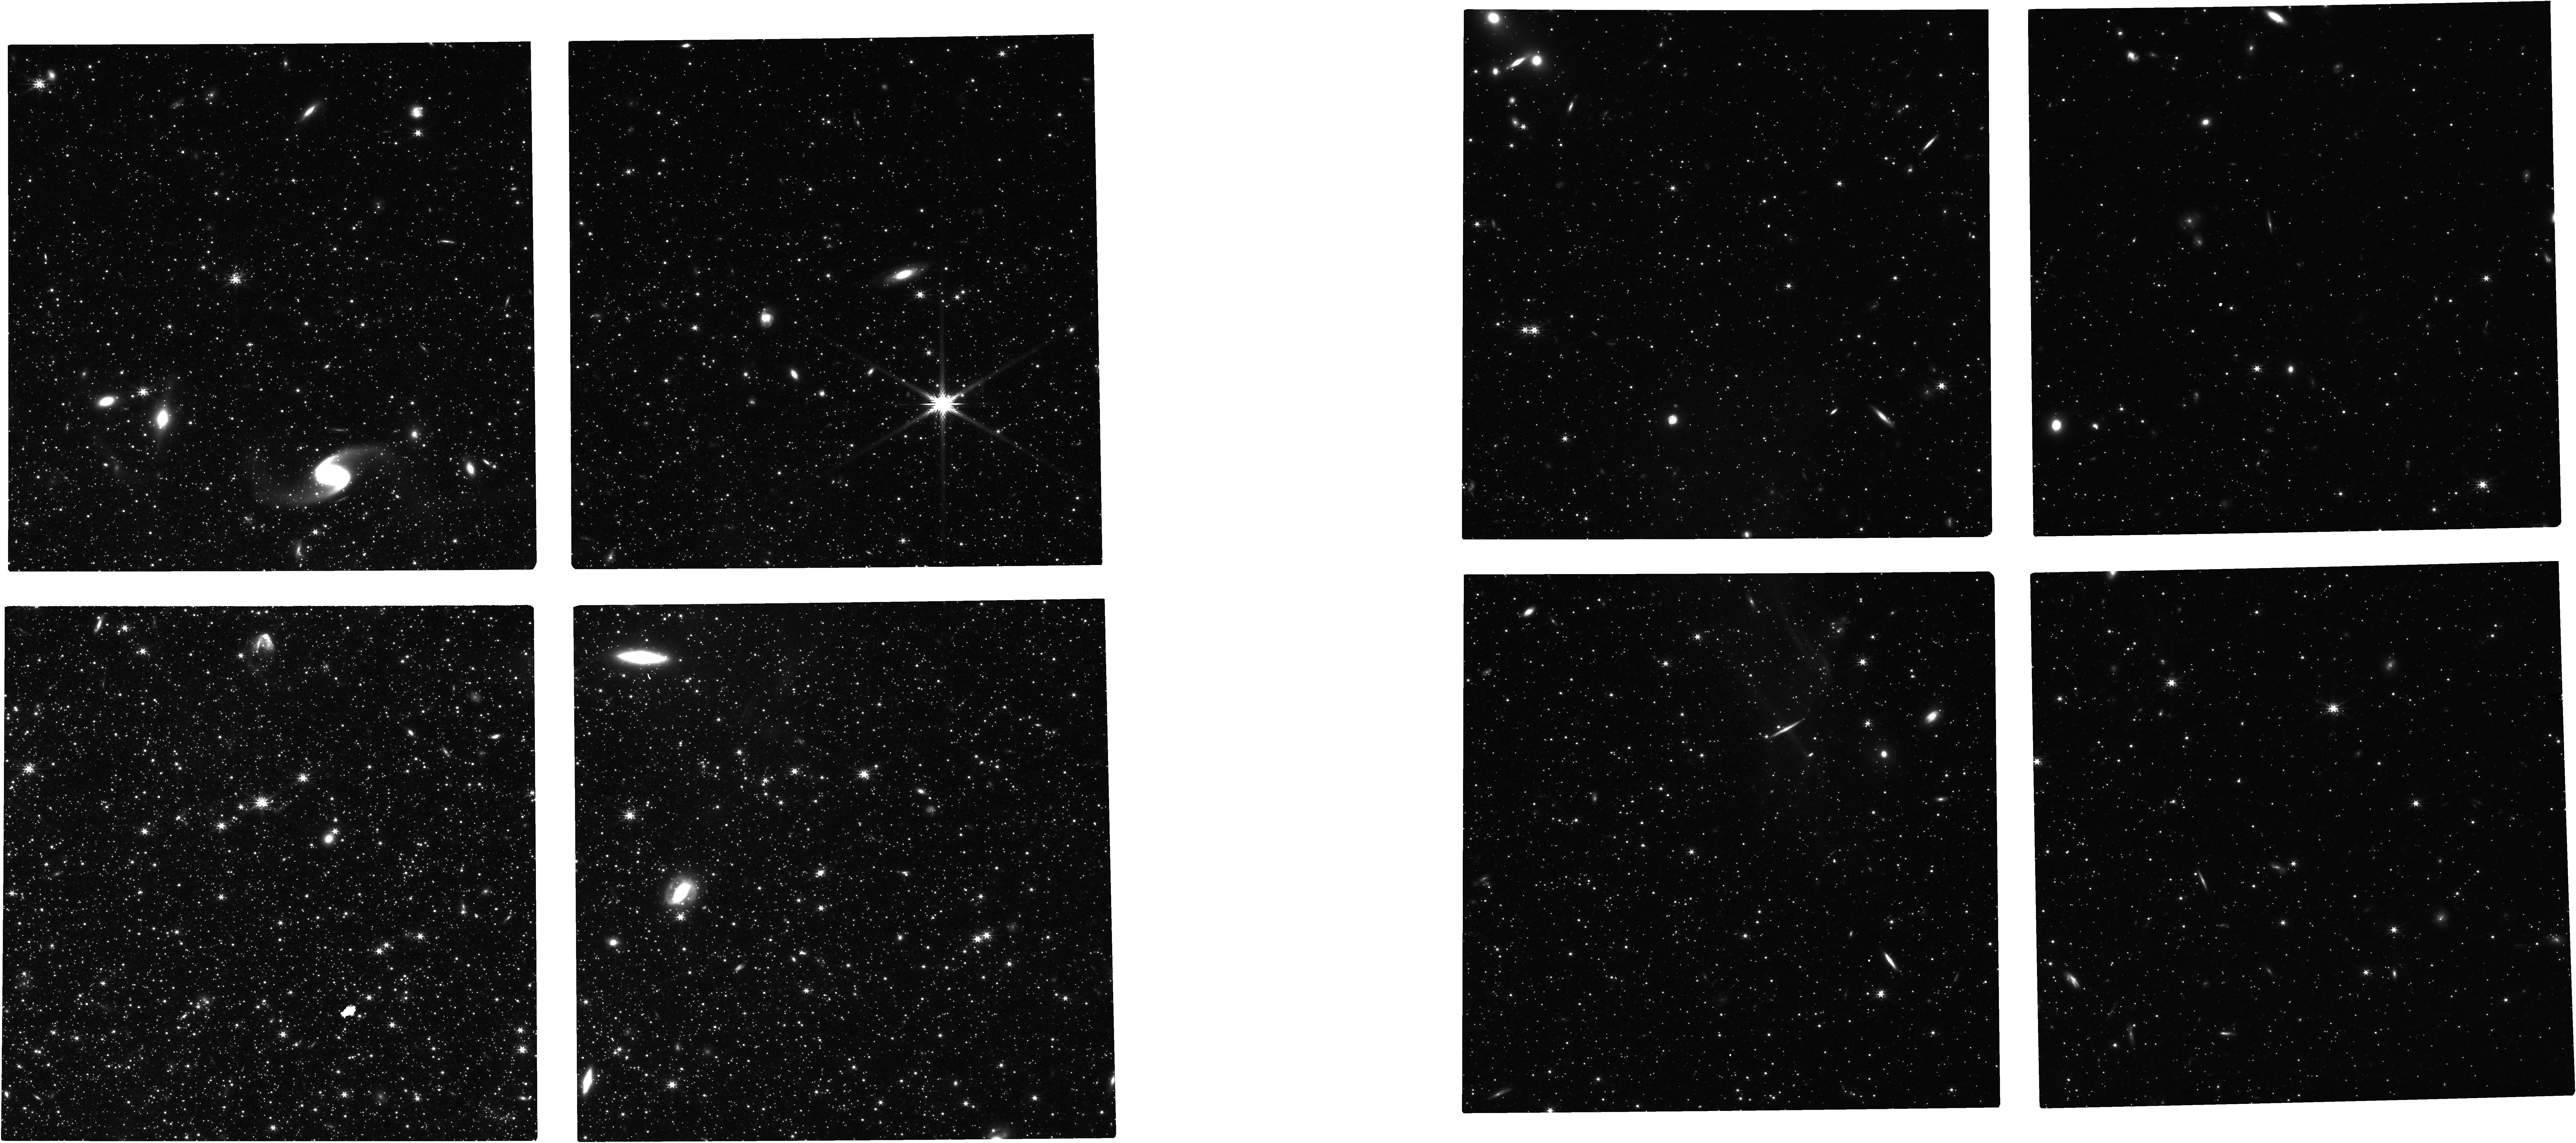
Target: WLM
Instrument: NIRCAM
Filter: F200W
Exposure: 1.6 h
Observation ID: jw04570-o002_t002_nircam_clear-f200w

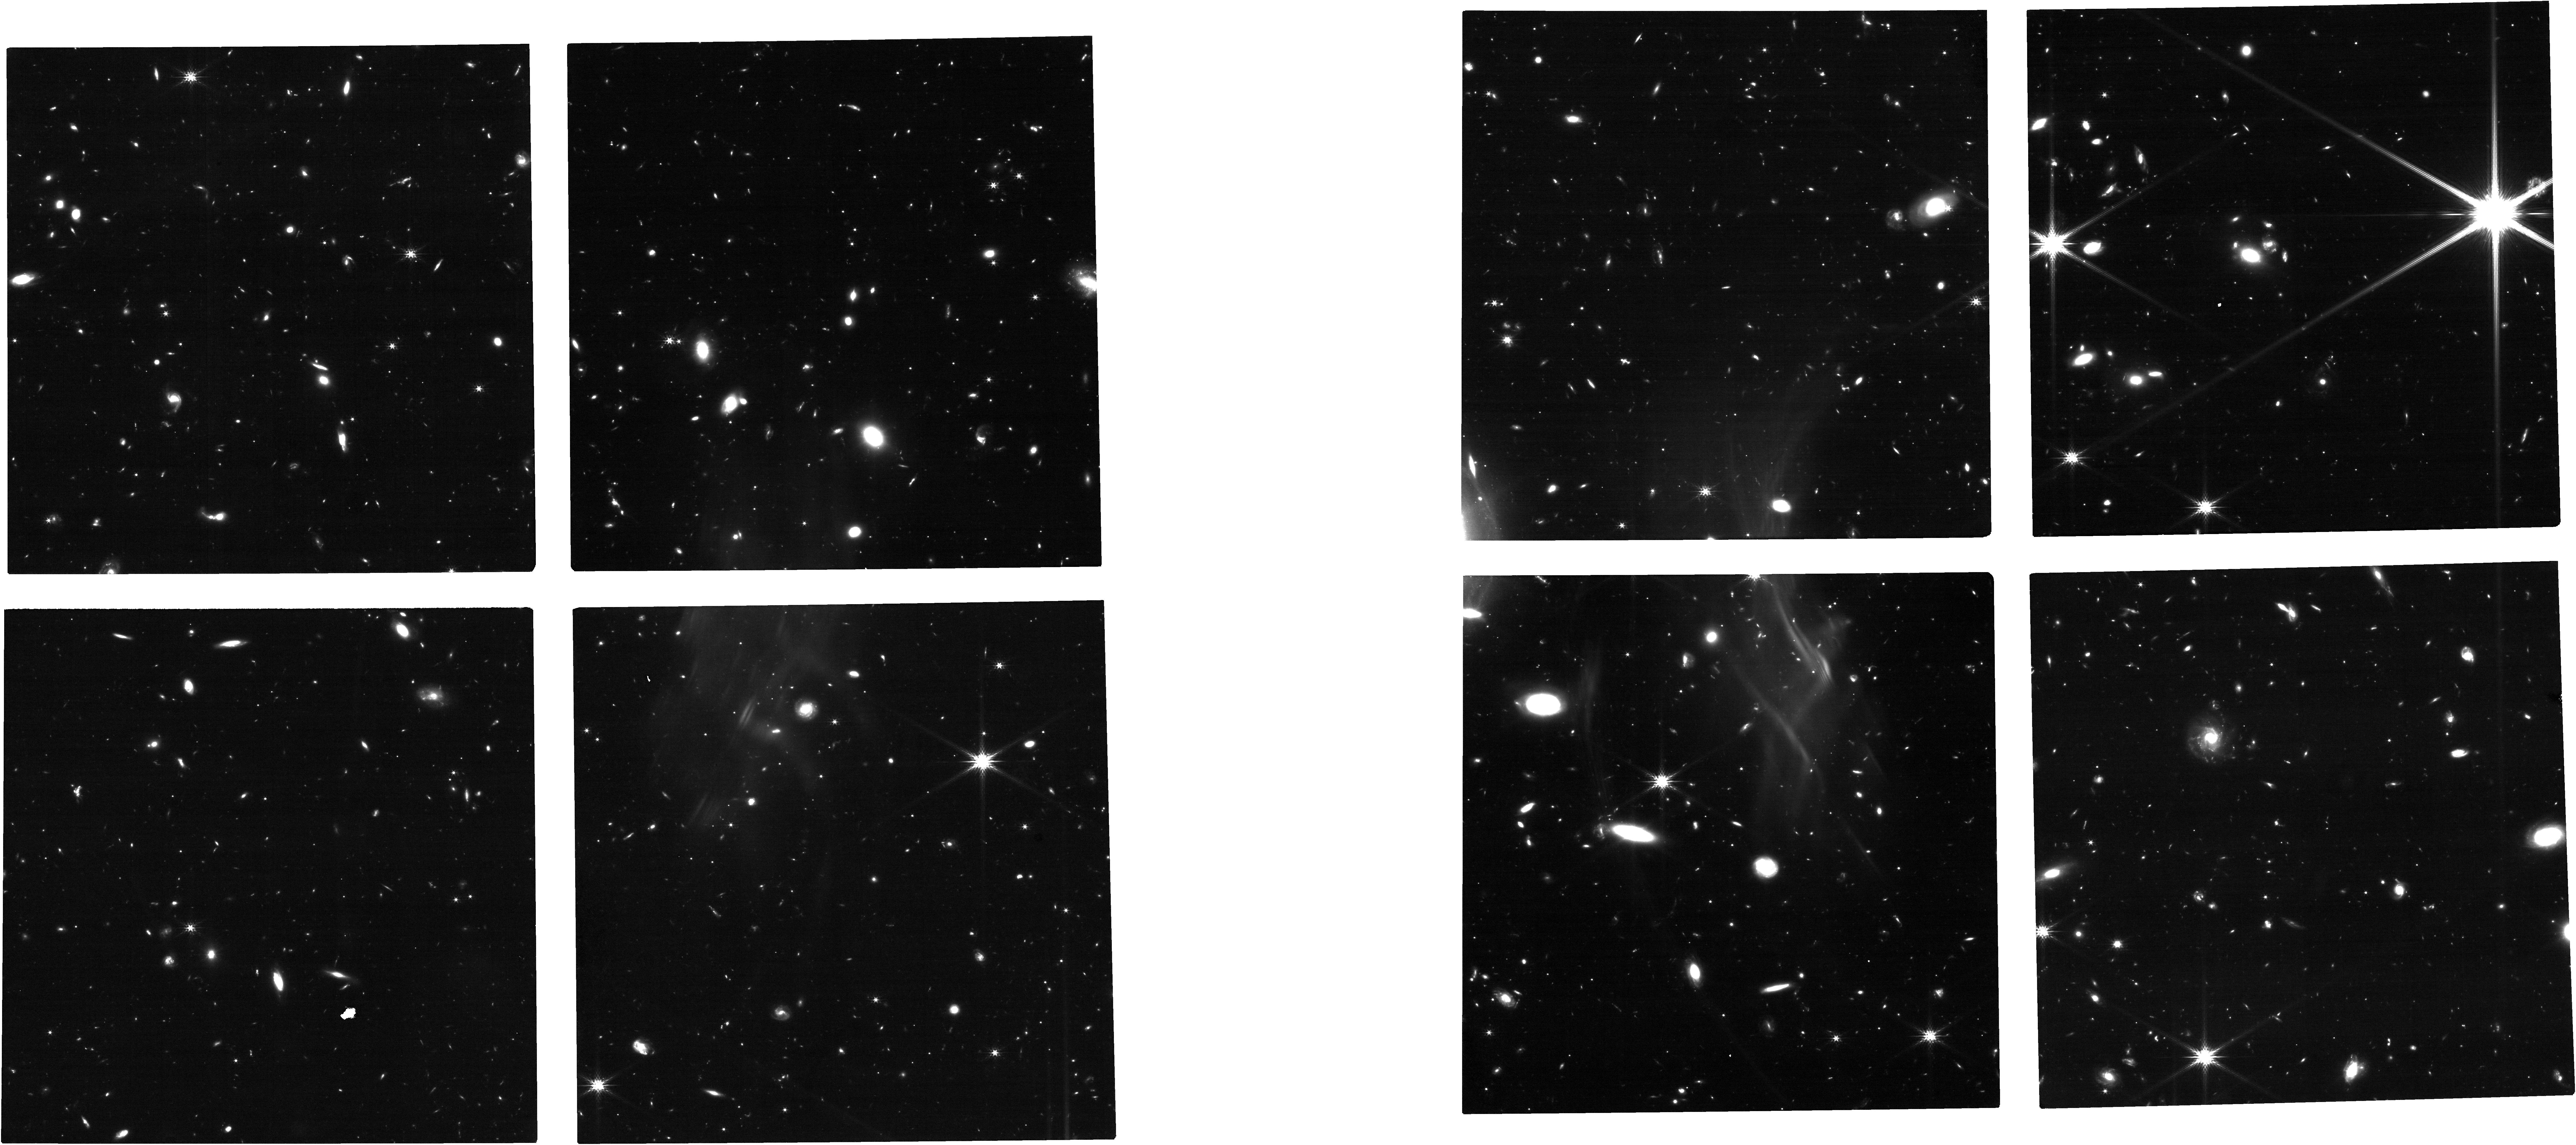
Target: NAME-DRACO-II
Instrument: NIRCAM
Filter: F200W
Exposure: 1.6 h
Observation ID: jw04570-o001_t001_nircam_clear-f200w

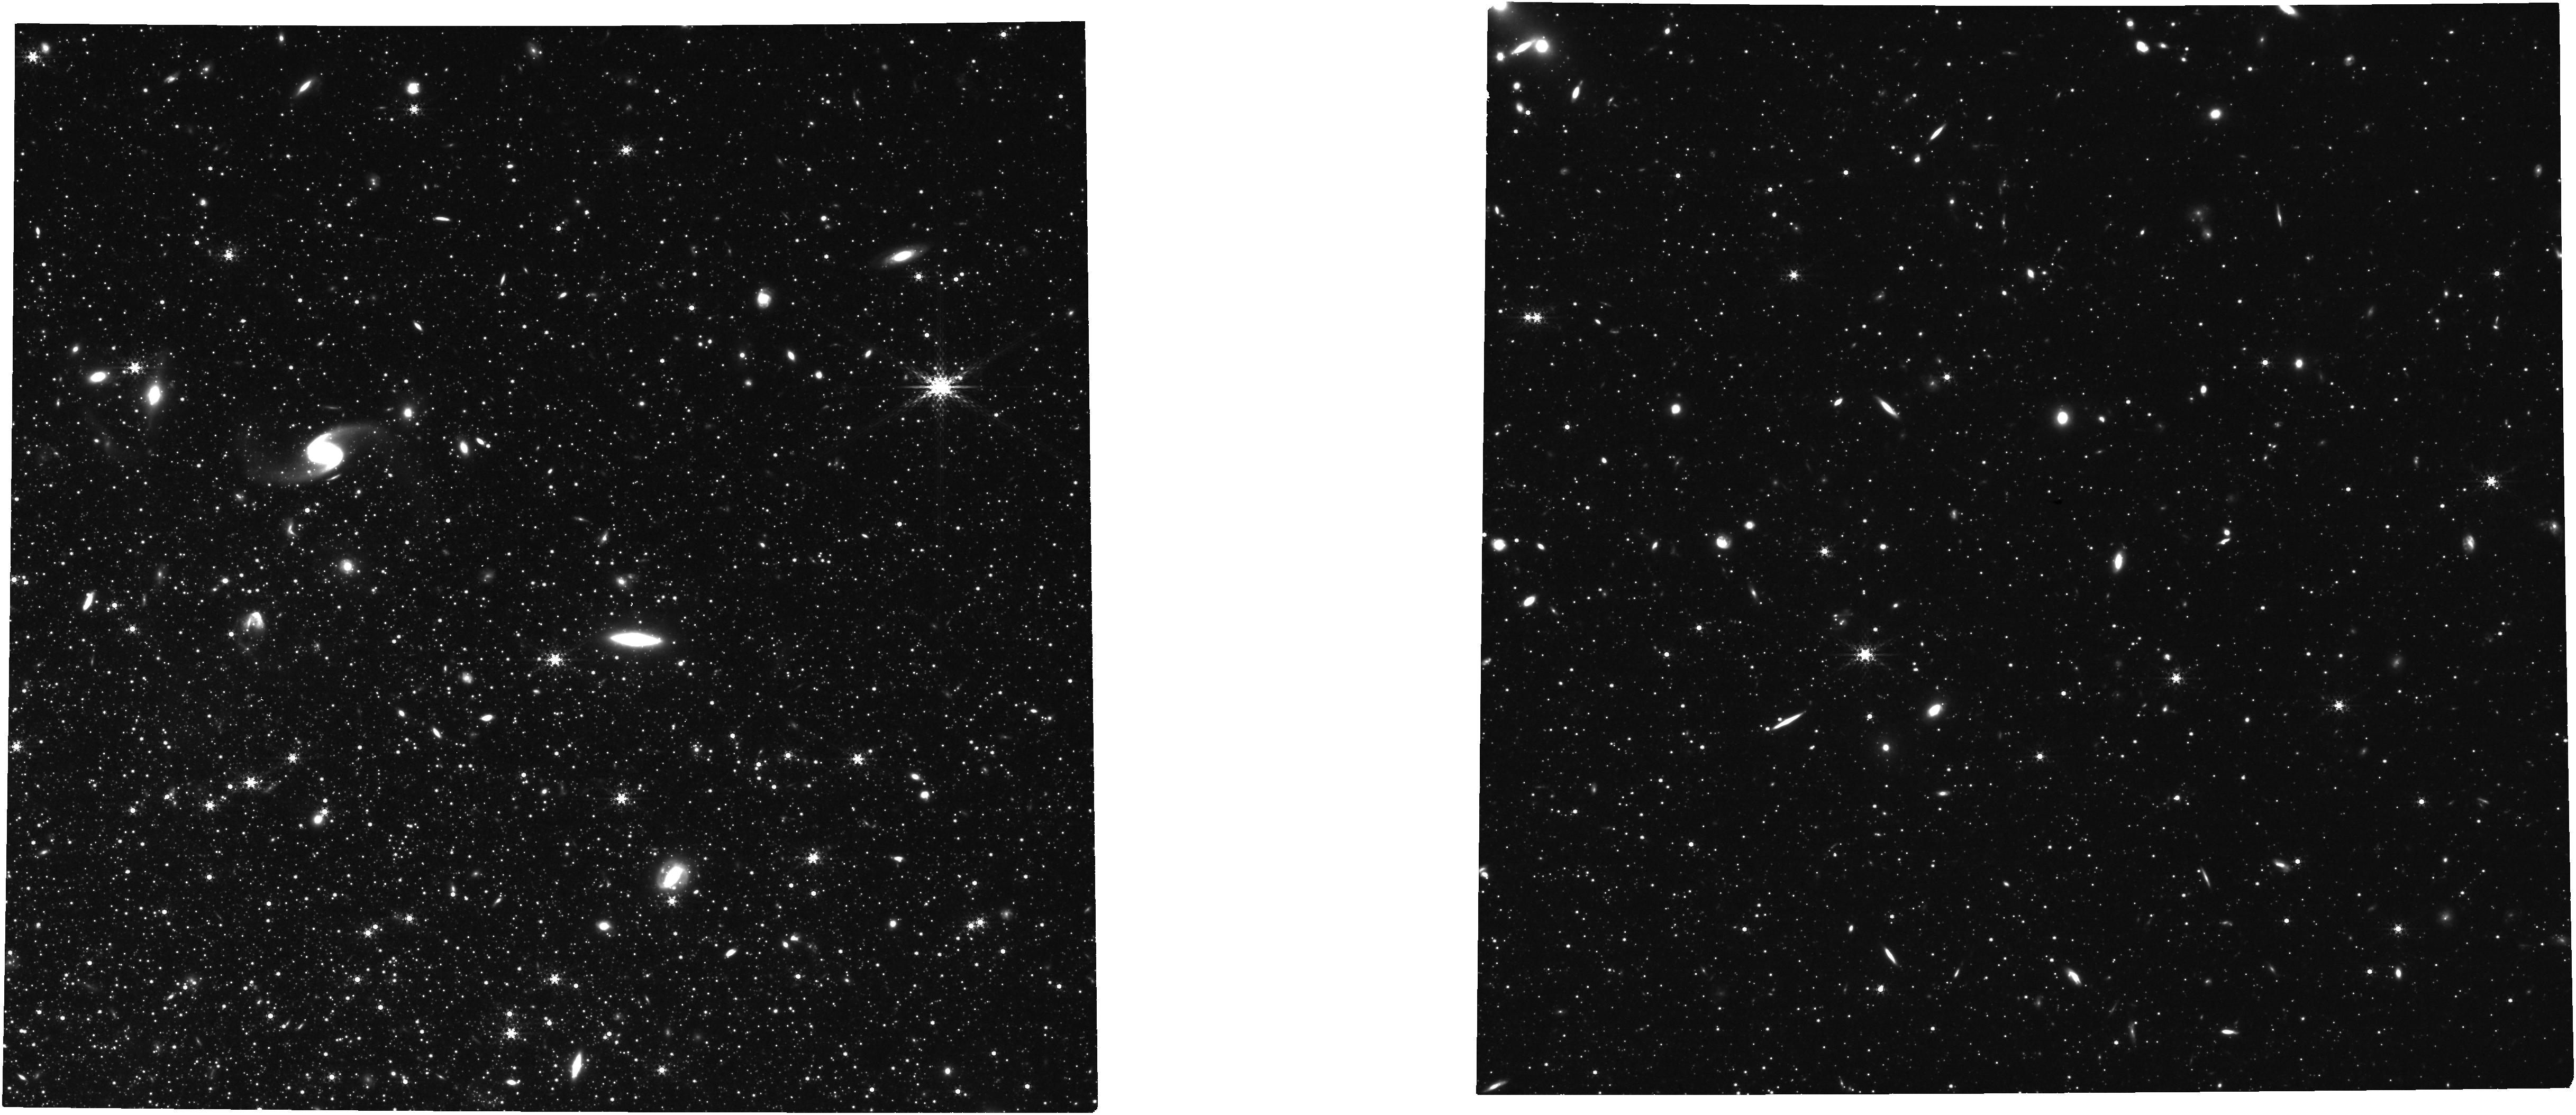
Target: WLM
Instrument: NIRCAM
Filter: F360M
Exposure: 1.6 h
Observation ID: jw04570-o002_t002_nircam_clear-f360m

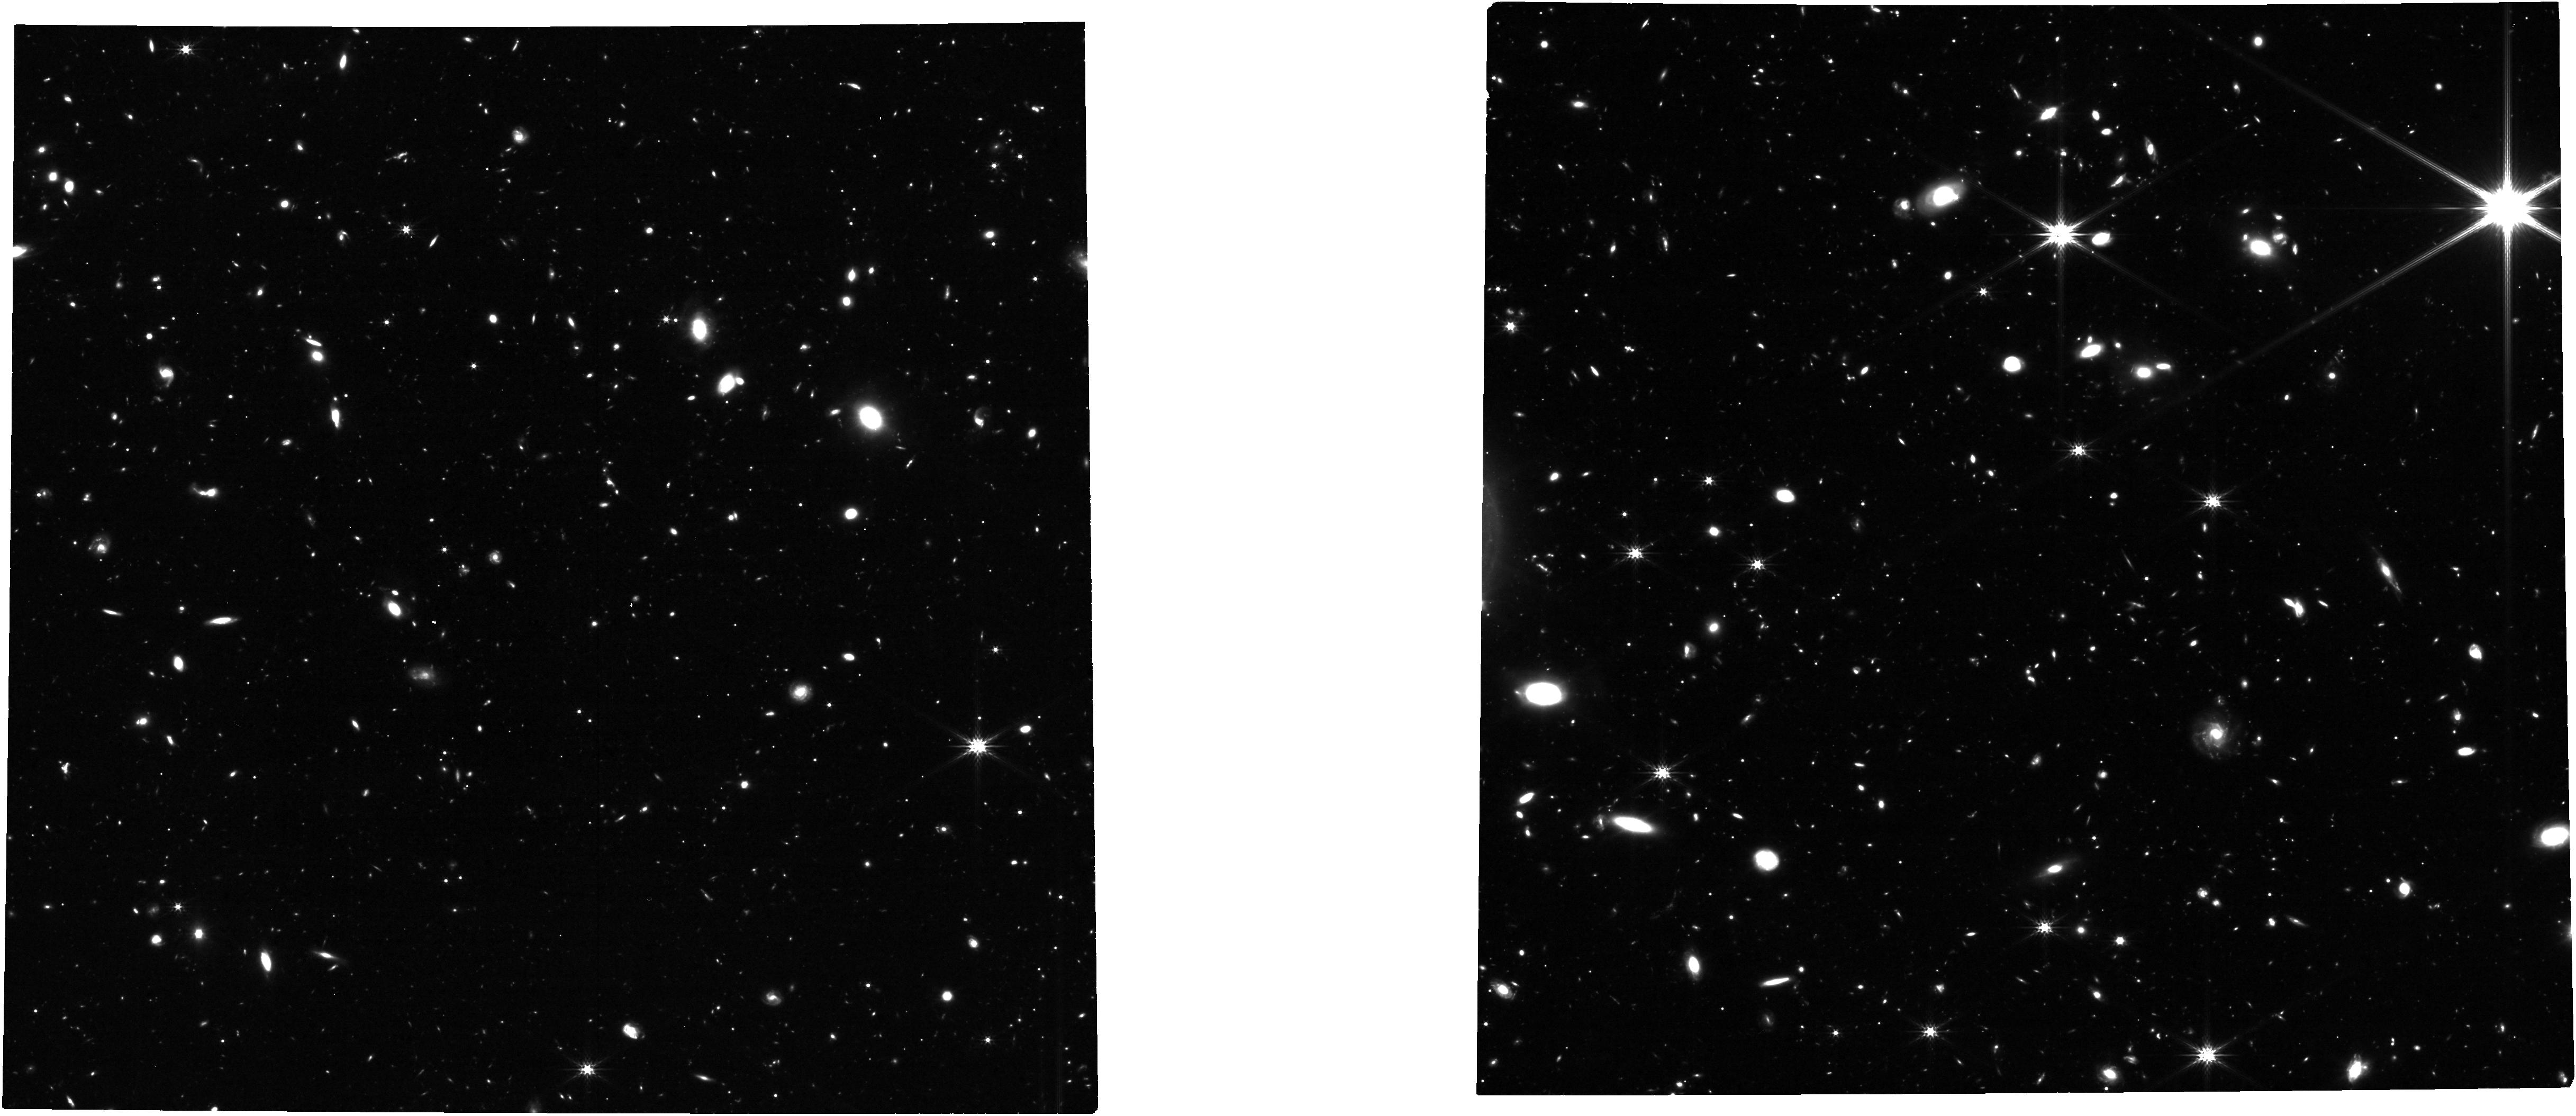
Target: NAME-DRACO-II
Instrument: NIRCAM
Filter: F277W
Exposure: 1.6 h
Observation ID: jw04570-o001_t001_nircam_clear-f277w

Moving beyond the Milky Way: Enabling Cross-Observatory Proper Motion Determinations with HST and JWST (PI: Warfield, Jack Thomas)

HST has made unique contributions to our understanding of the dynamical evolution of the Milky Way and its constituent satellites, globular clusters, halo stars and tidal streams. Proper motions enabled by multi-epoch HST observations have been used to probe the nature of dark matter, the epoch of reionization, and correlated satellite infall. While Gaia now, too, provides unparalleled astrometric precision for the Milky Way, at outer halo distances this is only for intrinsically bright stars. Moving beyond the Milky Way halo will only be possible by utilizing long baselines with HST or by extending these baselines using another facility, such as JWST or Roman, in tandem with a first epoch from HST. Thus, it is imperative that we calibrate cross-observatory techniques to measure absolute proper motions. Here, we request 8 orbits with ACS/WFC and 3.27 hours with JWST's NIRCam for Draco II, an ultra-faint dwarf galaxy, and WLM, a star-forming galaxy. Both objects already have an epoch of ACS/WFC data, as well as publicly available NIRCam data from the Resolved Stellar Populations Early Release Science program. We will use the newly requested data to measure an HST-HST proper motion for each dwarf. This proper motion will be used as a "ground truth" to investigate and calibrate (i) detector-based systematics and (ii) reference frame-based systematics, in combining HST and JWST data. We stress the urgency of getting these observations now while HST is operating well. Such cross-observatory calibrations will be extremely difficult if the astrometric capabilities of HST degrade.